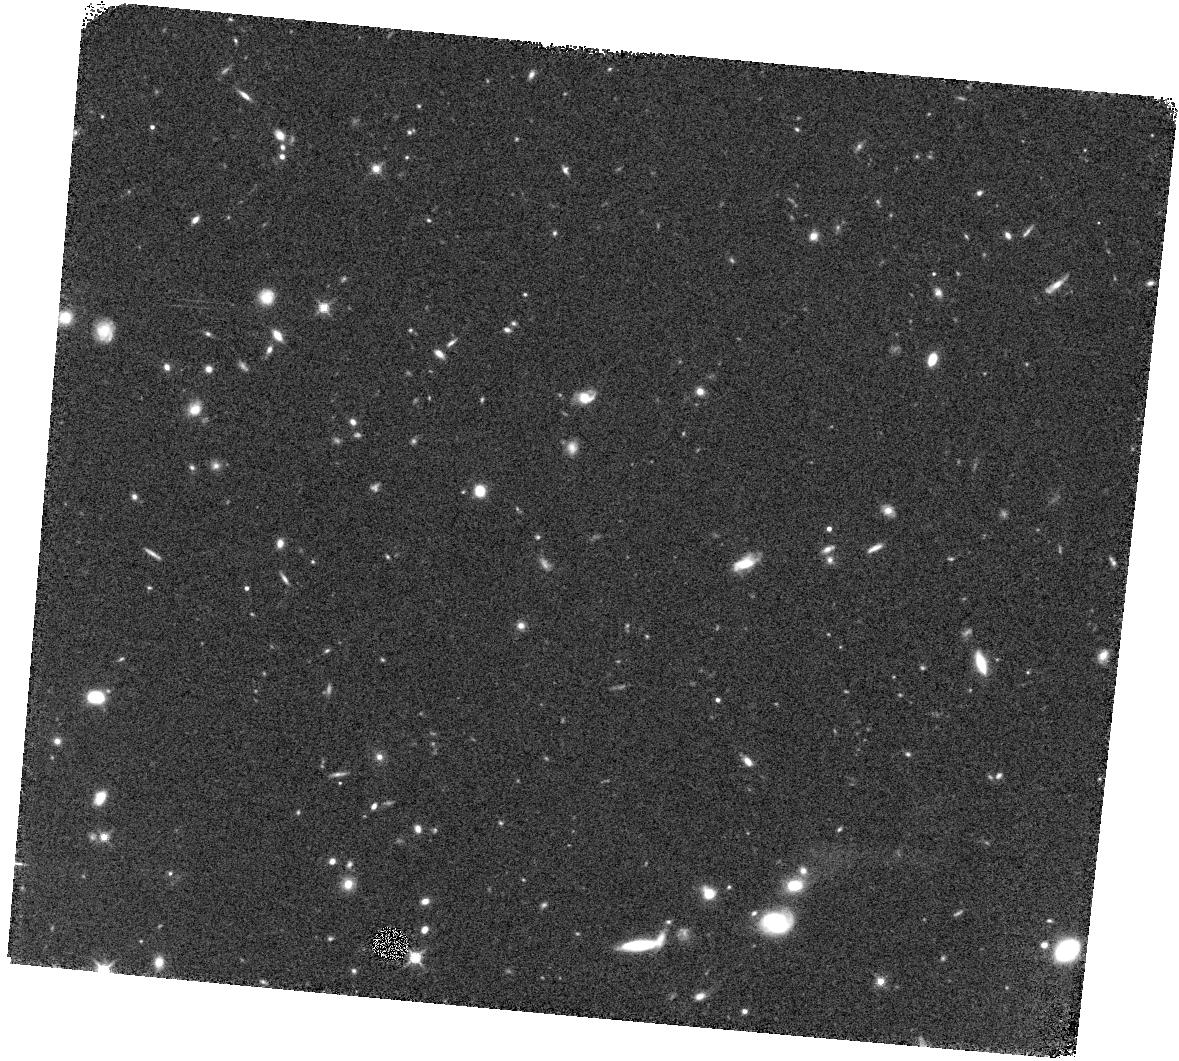
Target: AEGIS-25
Instrument: WFC3/IR
Filter: F140W
Exposure: 14 min
Observation ID: hst_12177_63_wfc3_ir_f140w_ibhj63

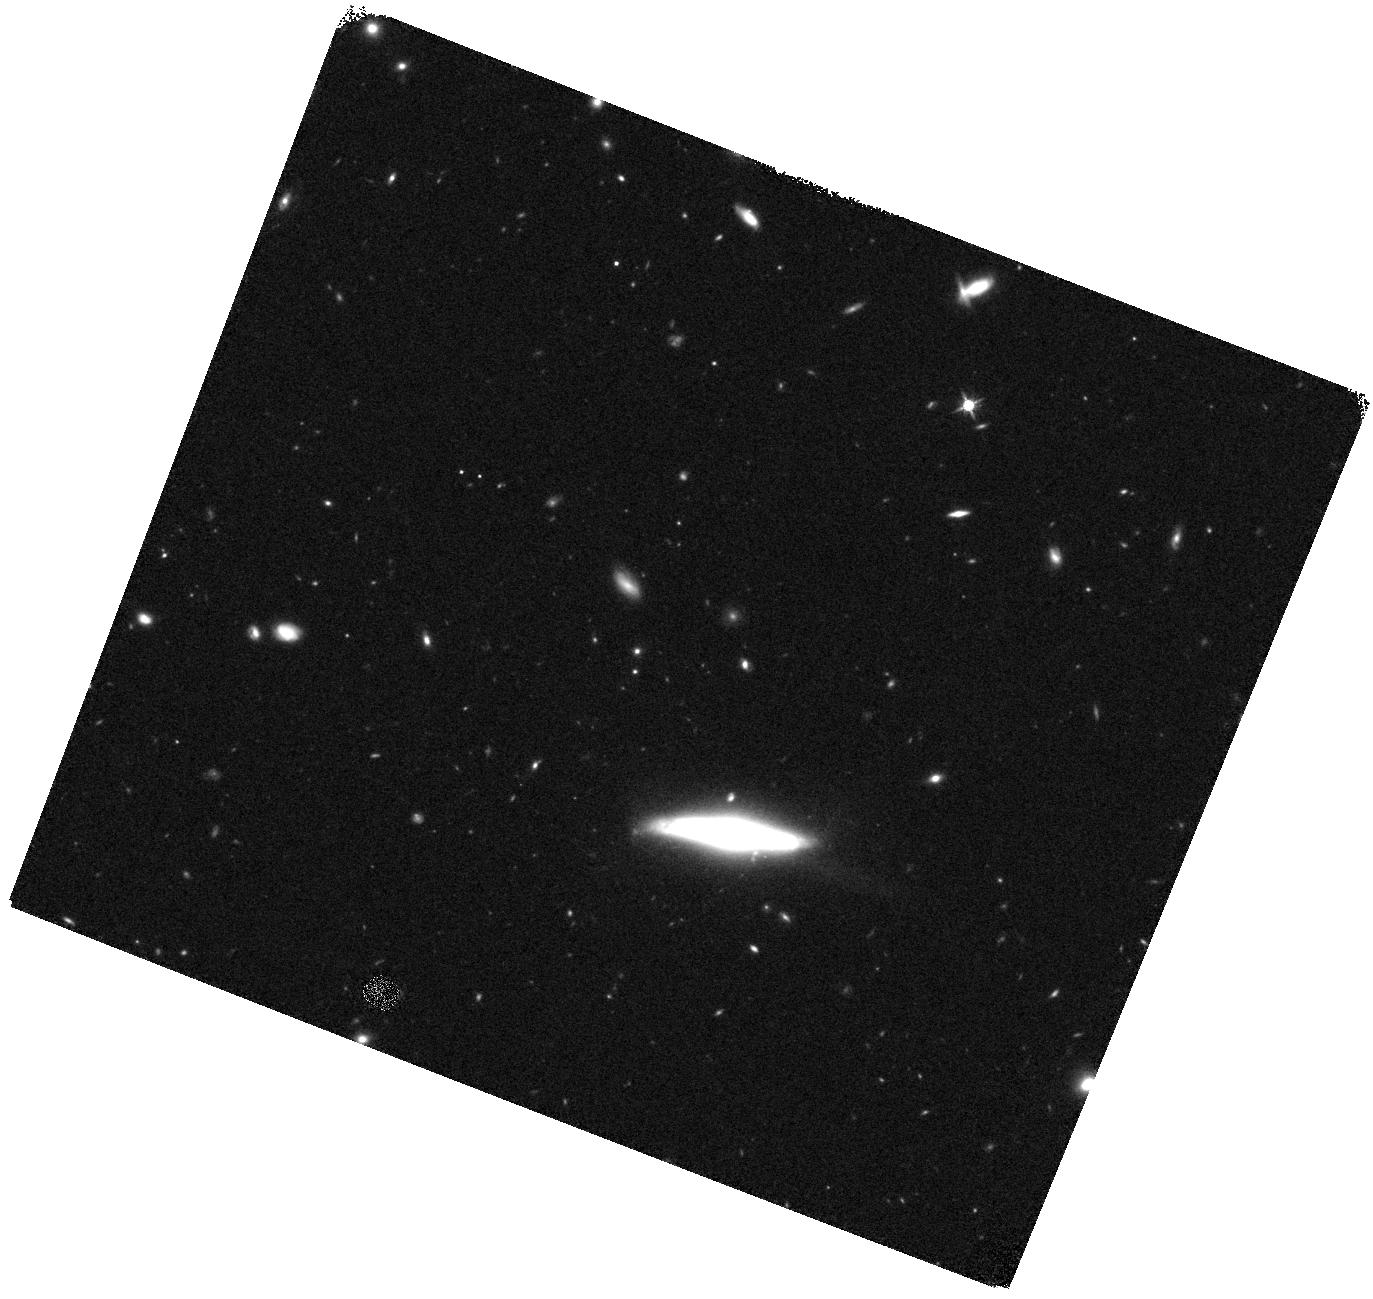
Target: GOODS-SOUTH-16
Instrument: WFC3/IR
Filter: F140W
Exposure: 14 min
Observation ID: hst_12177_16_wfc3_ir_f140w_ibhj16

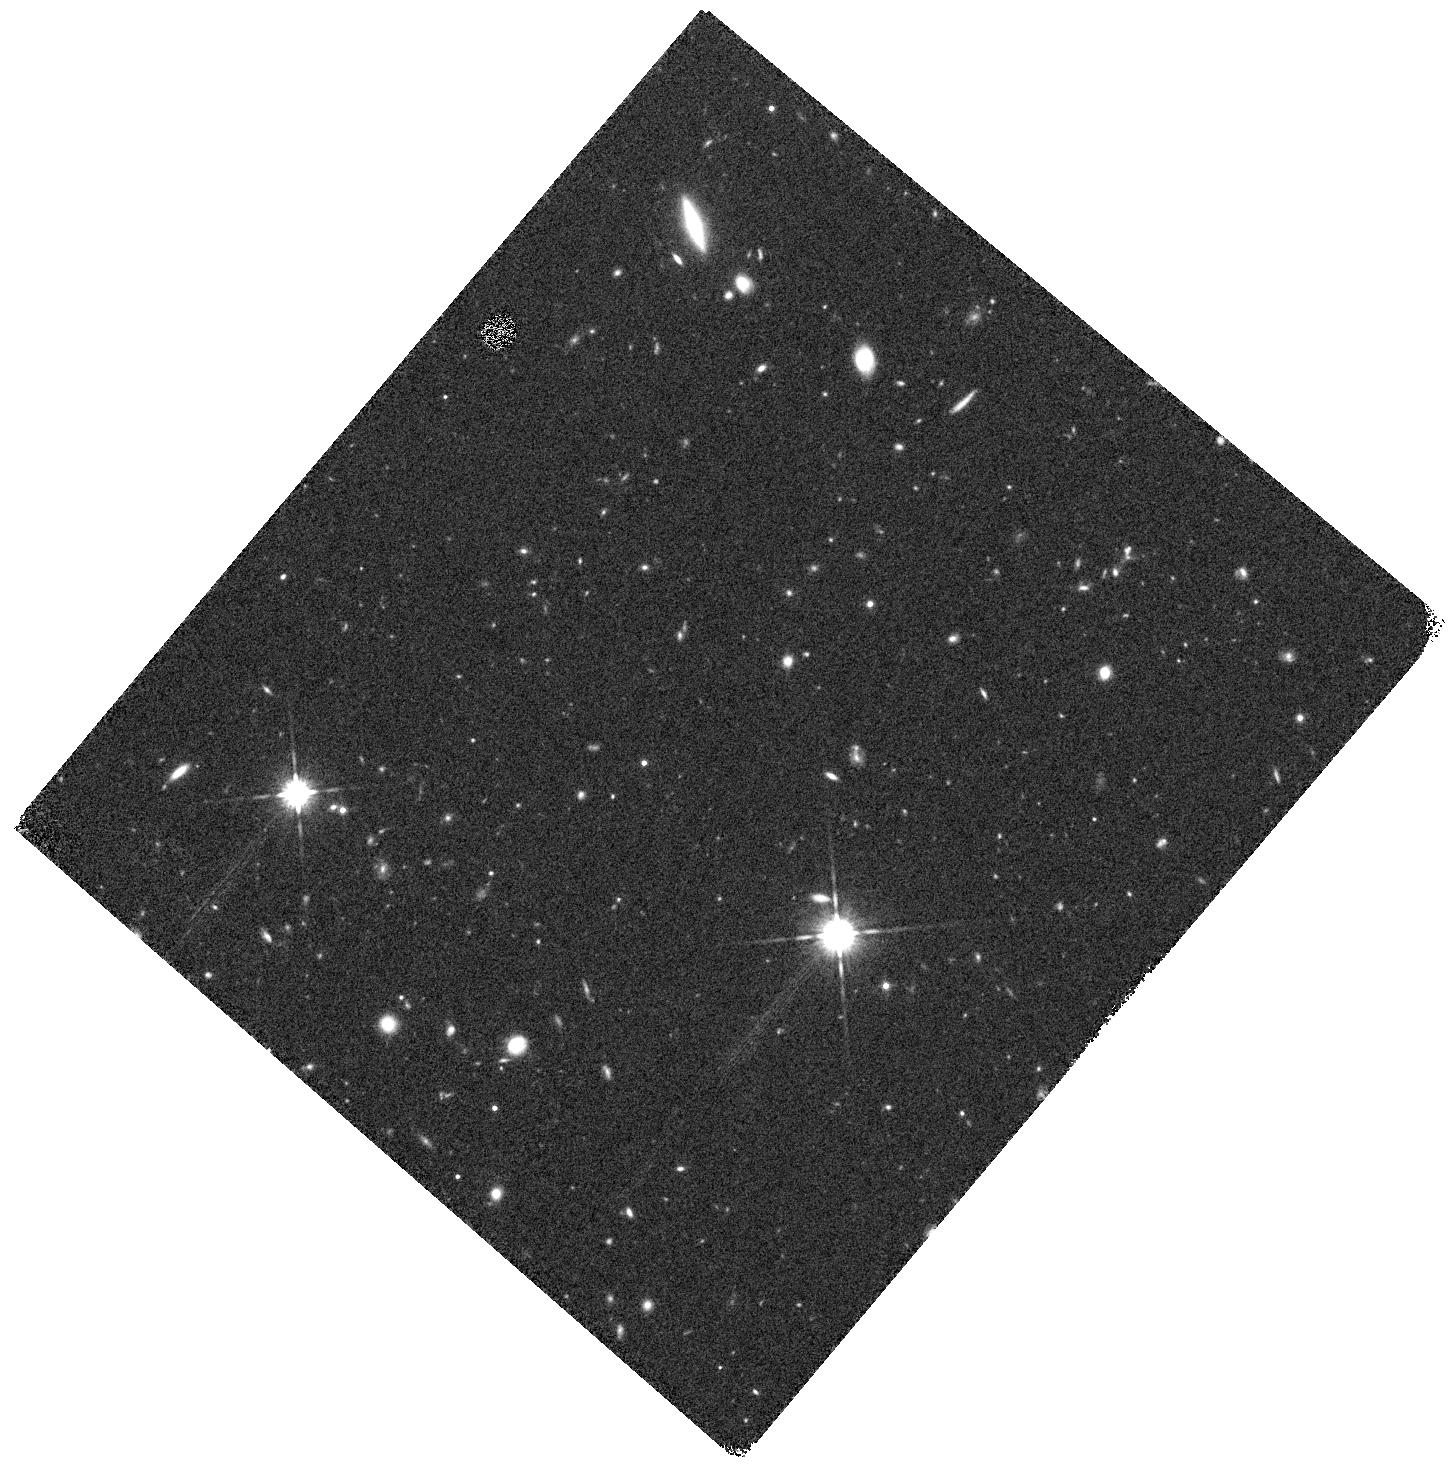
Target: AEGIS-10
Instrument: WFC3/IR
Filter: F140W
Exposure: 14 min
Observation ID: hst_12177_48_wfc3_ir_f140w_ibhj48

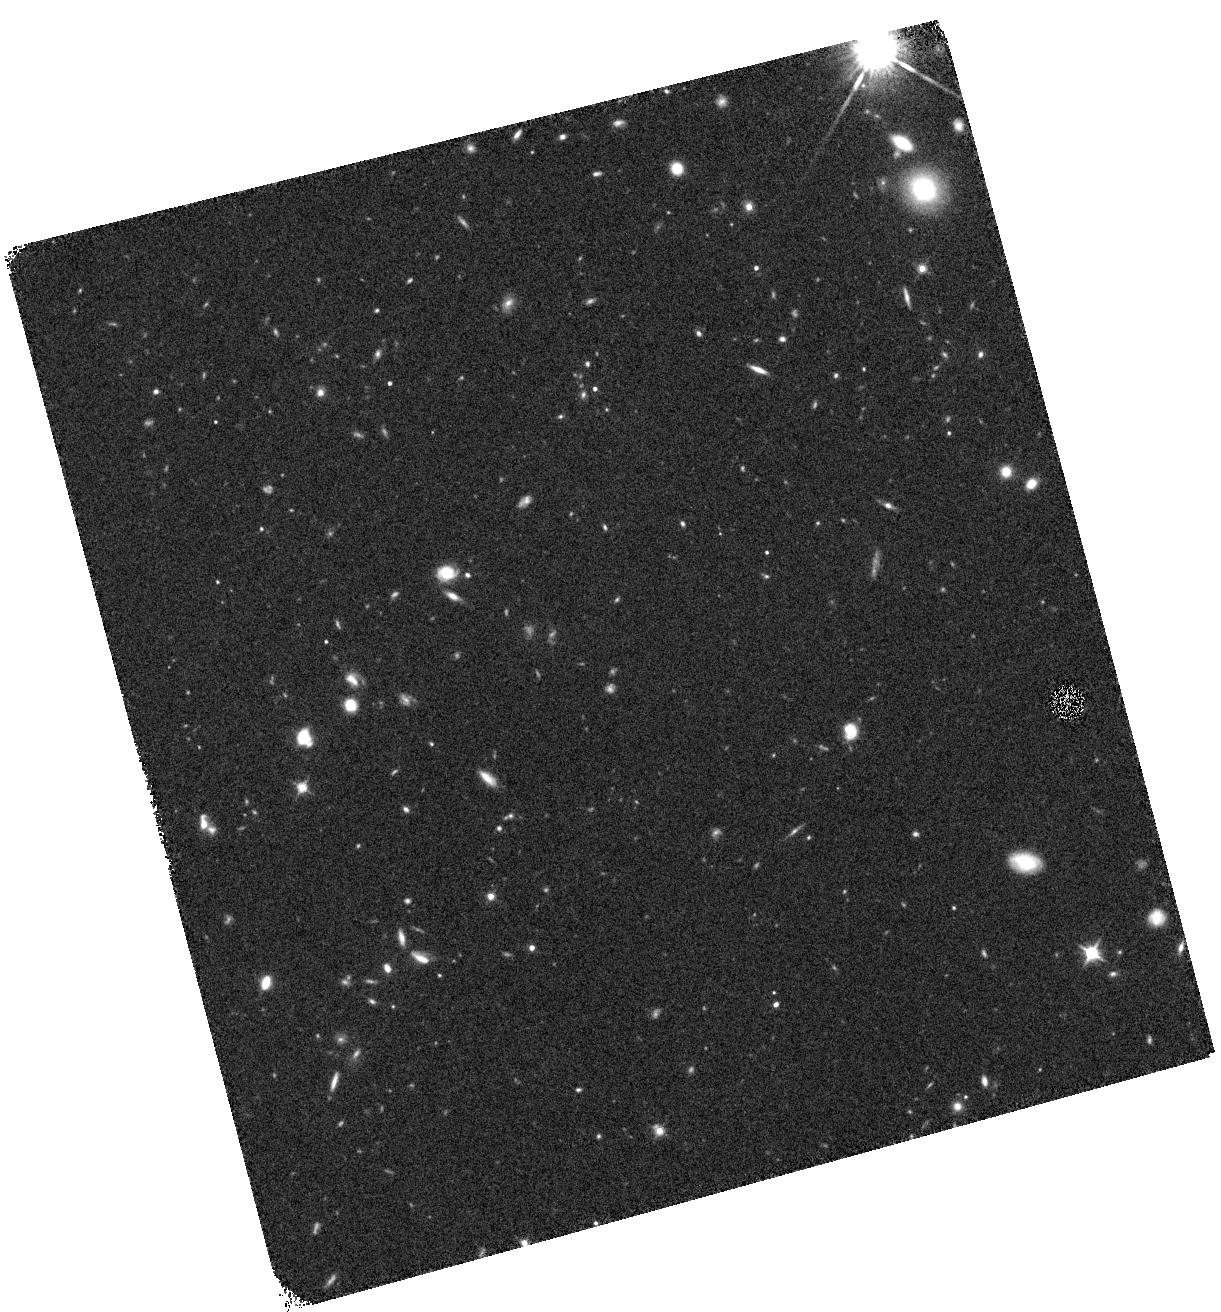
Target: AEGIS-4
Instrument: WFC3/IR
Filter: F140W
Exposure: 14 min
Observation ID: hst_12177_42_wfc3_ir_f140w_ibhj42

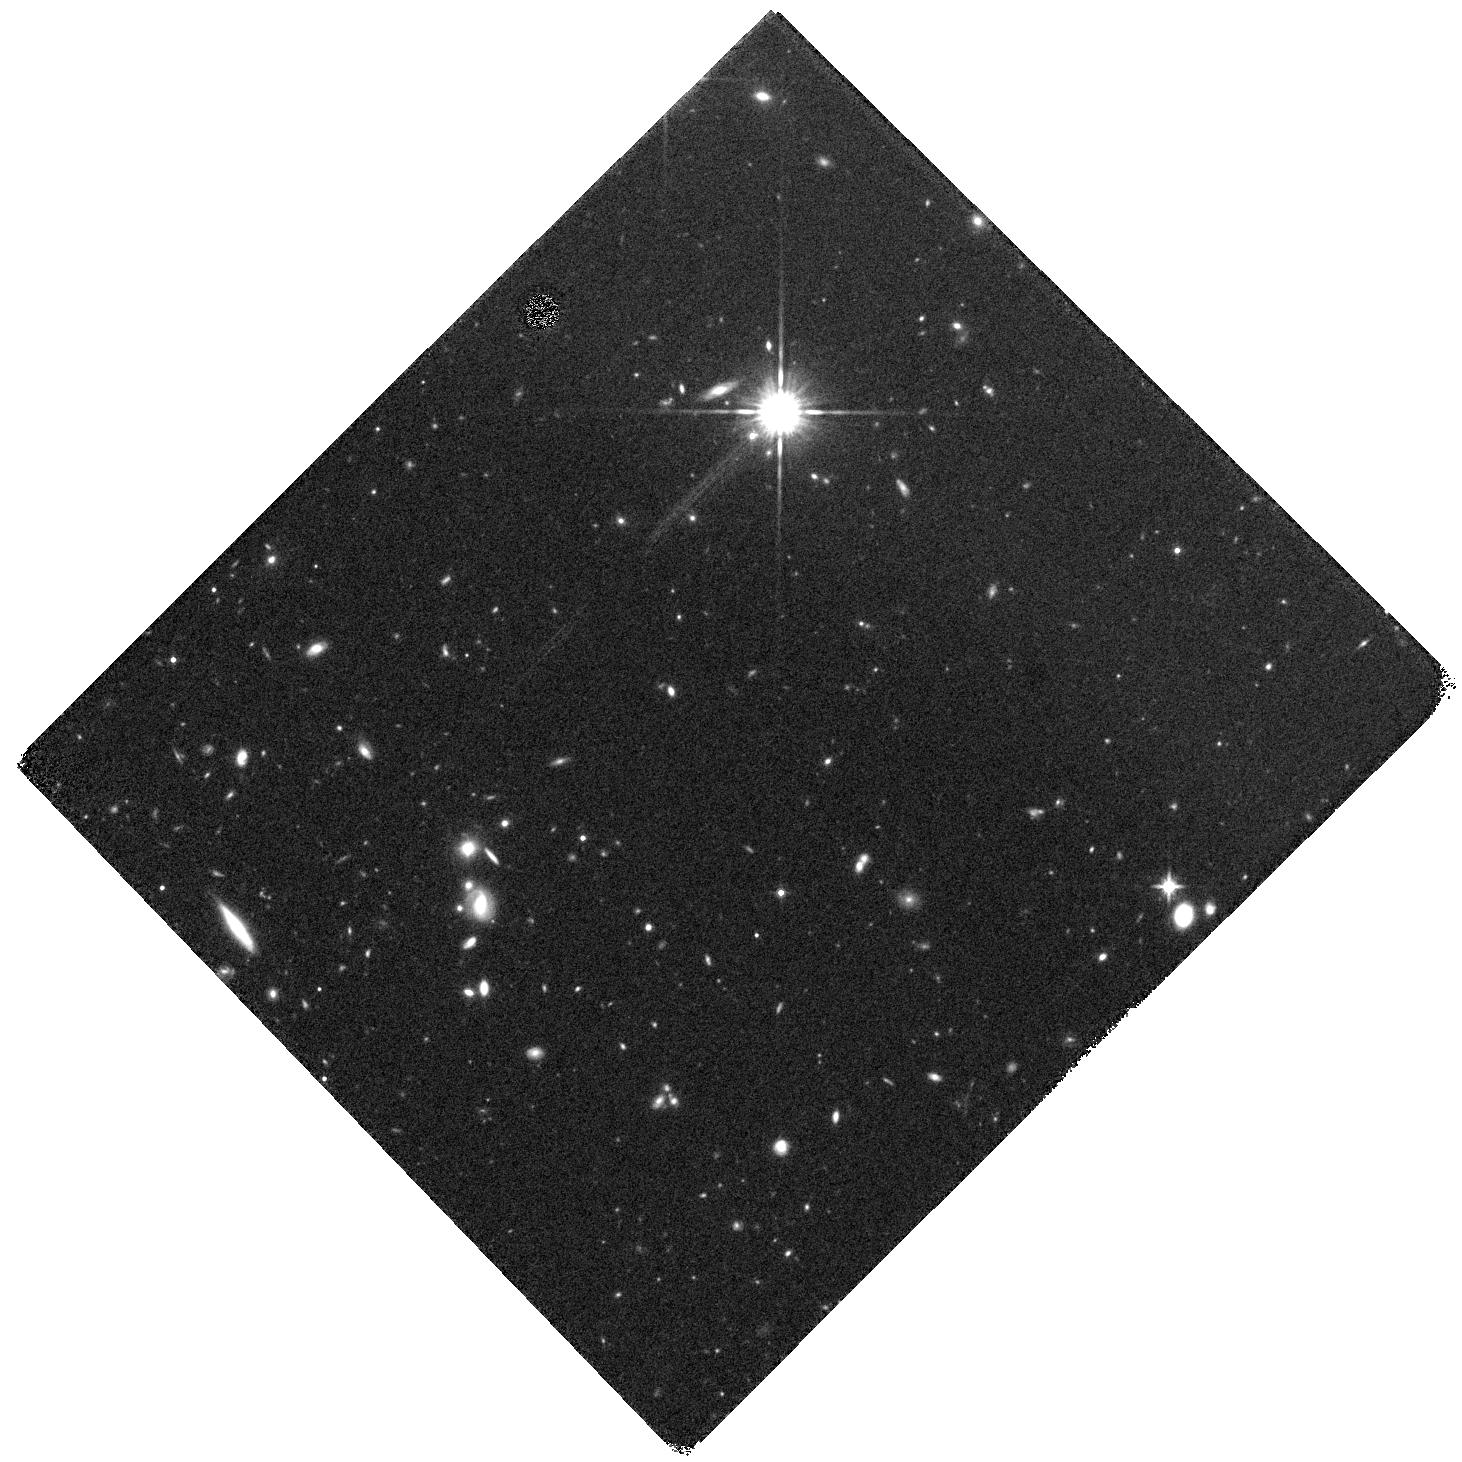
Target: AEGIS-7
Instrument: WFC3/IR
Filter: F140W
Exposure: 14 min
Observation ID: hst_12177_45_wfc3_ir_f140w_ibhj45

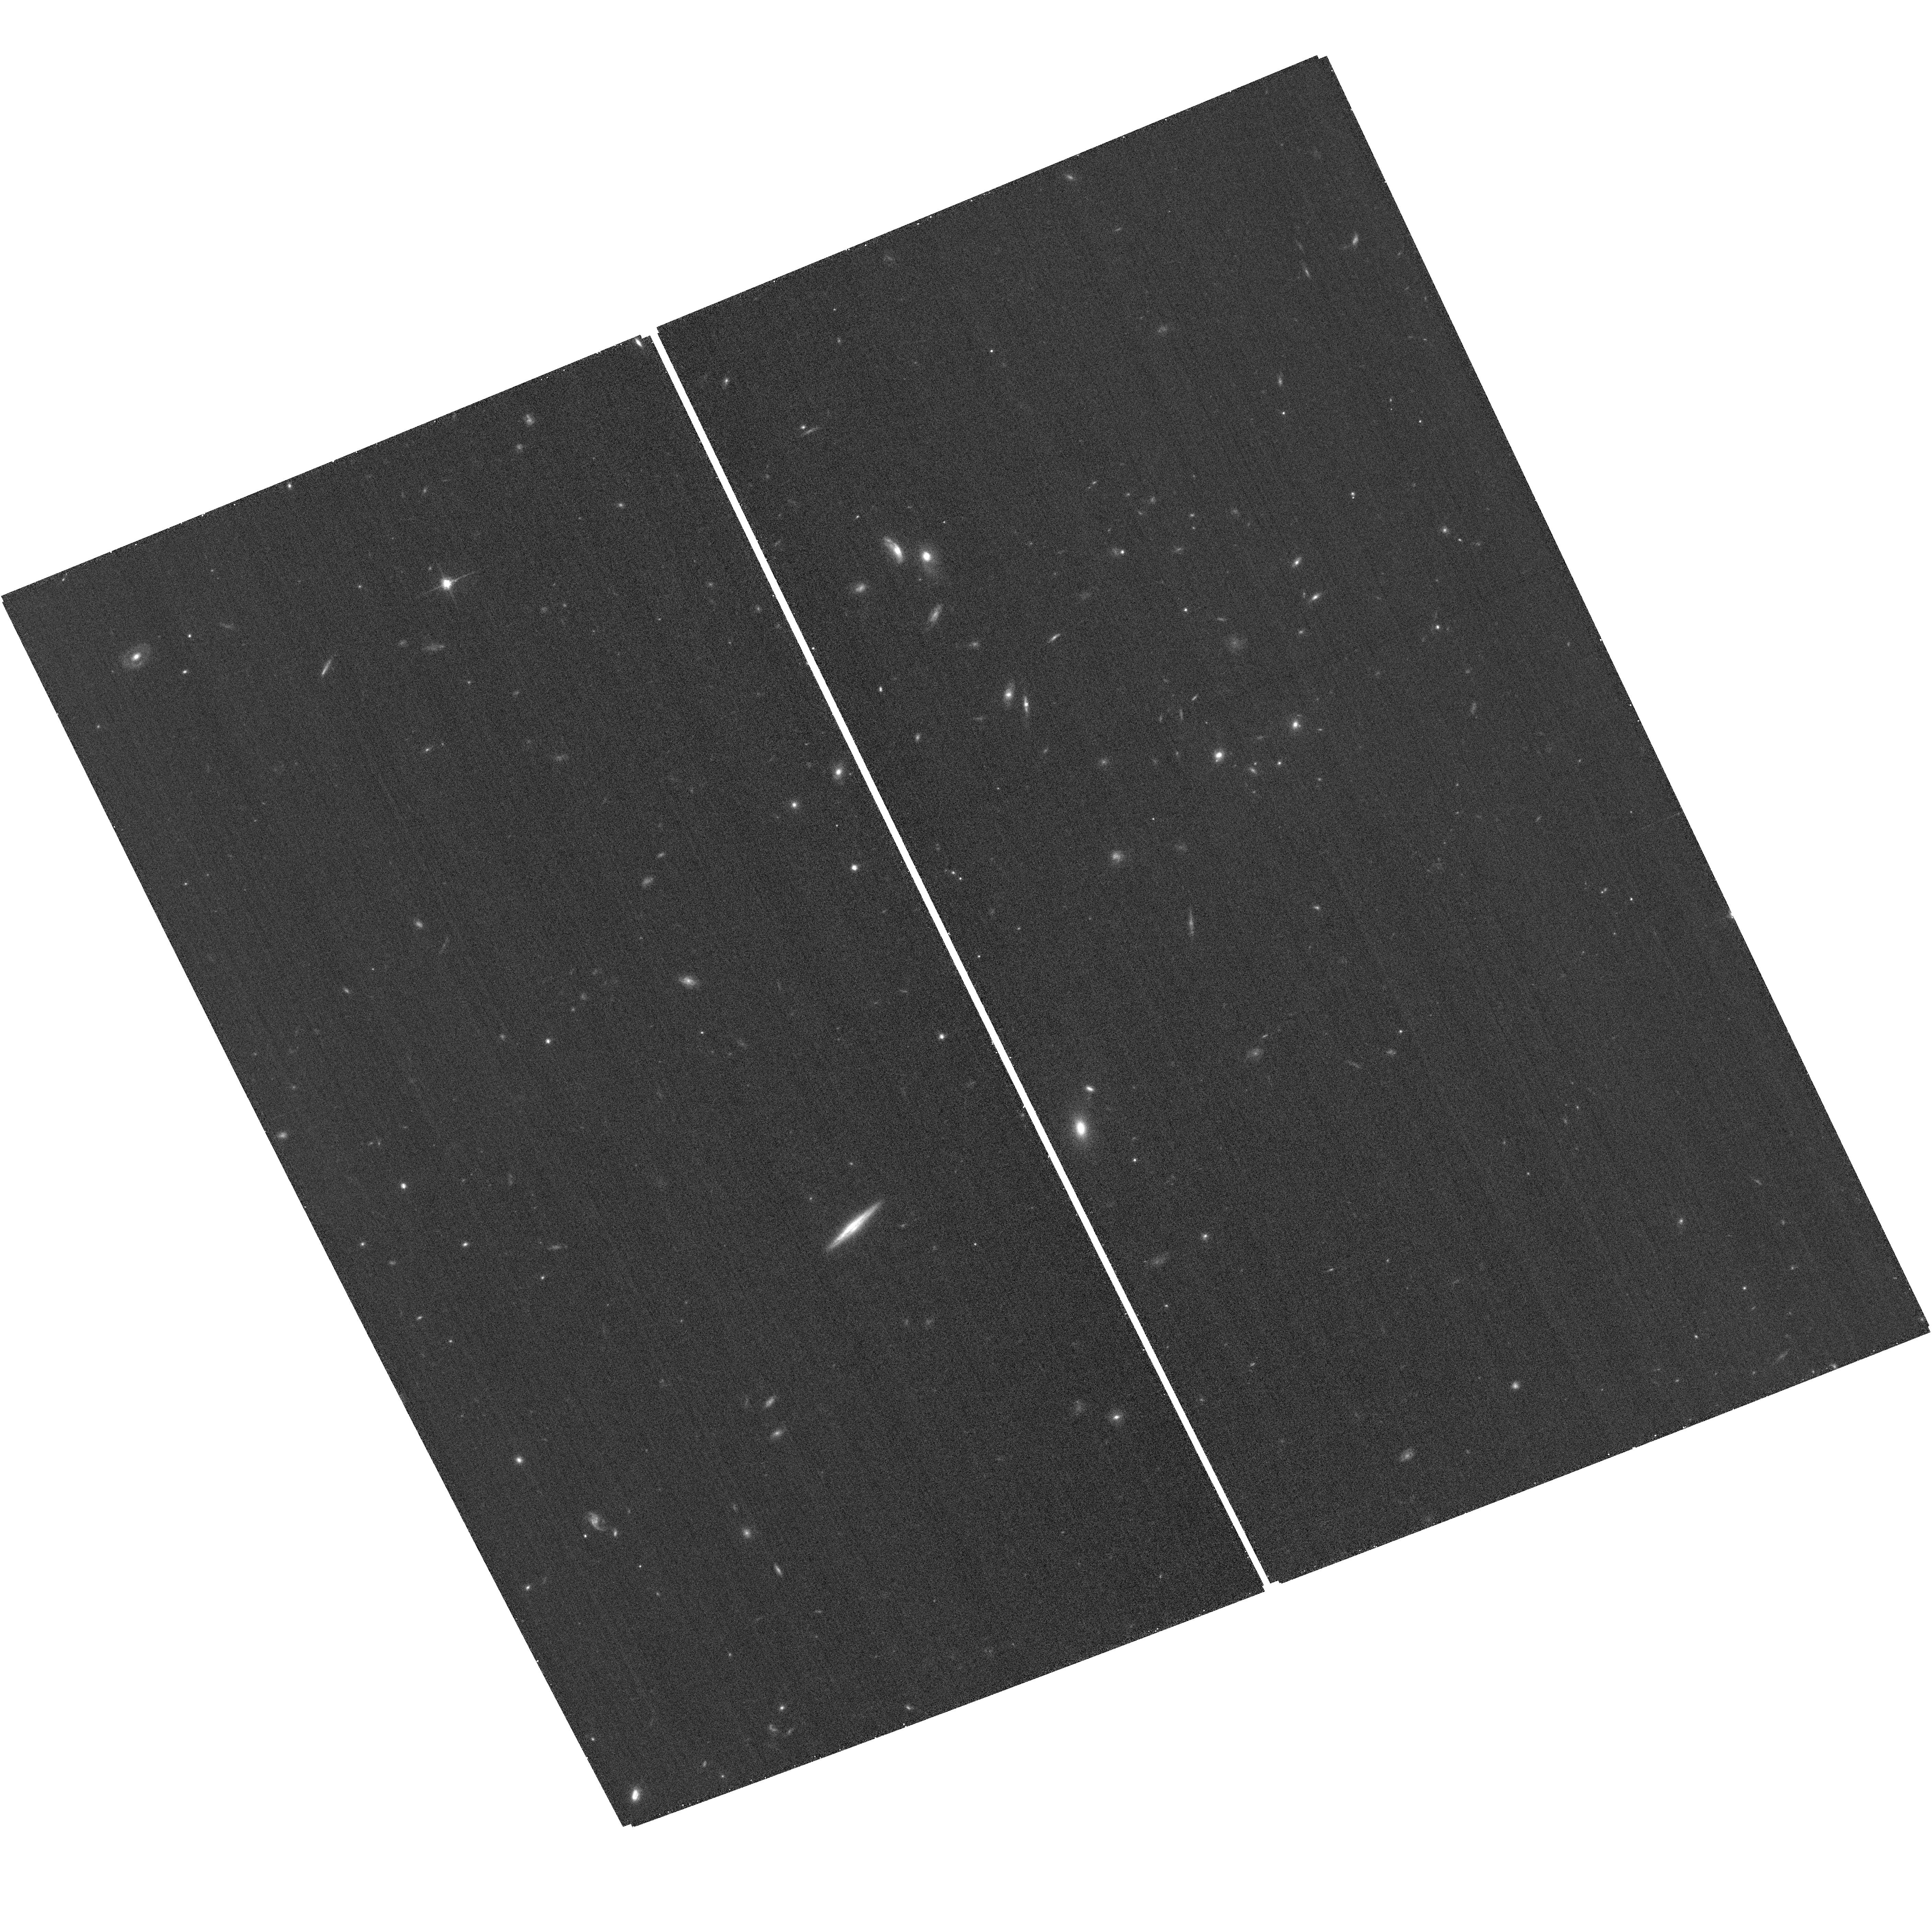
Target: field at RA 53.073°, Dec -27.840°
Instrument: ACS/WFC
Filter: F814W
Exposure: 8 min
Observation ID: hst_12177_15_acs_wfc_f814w_jbhj15

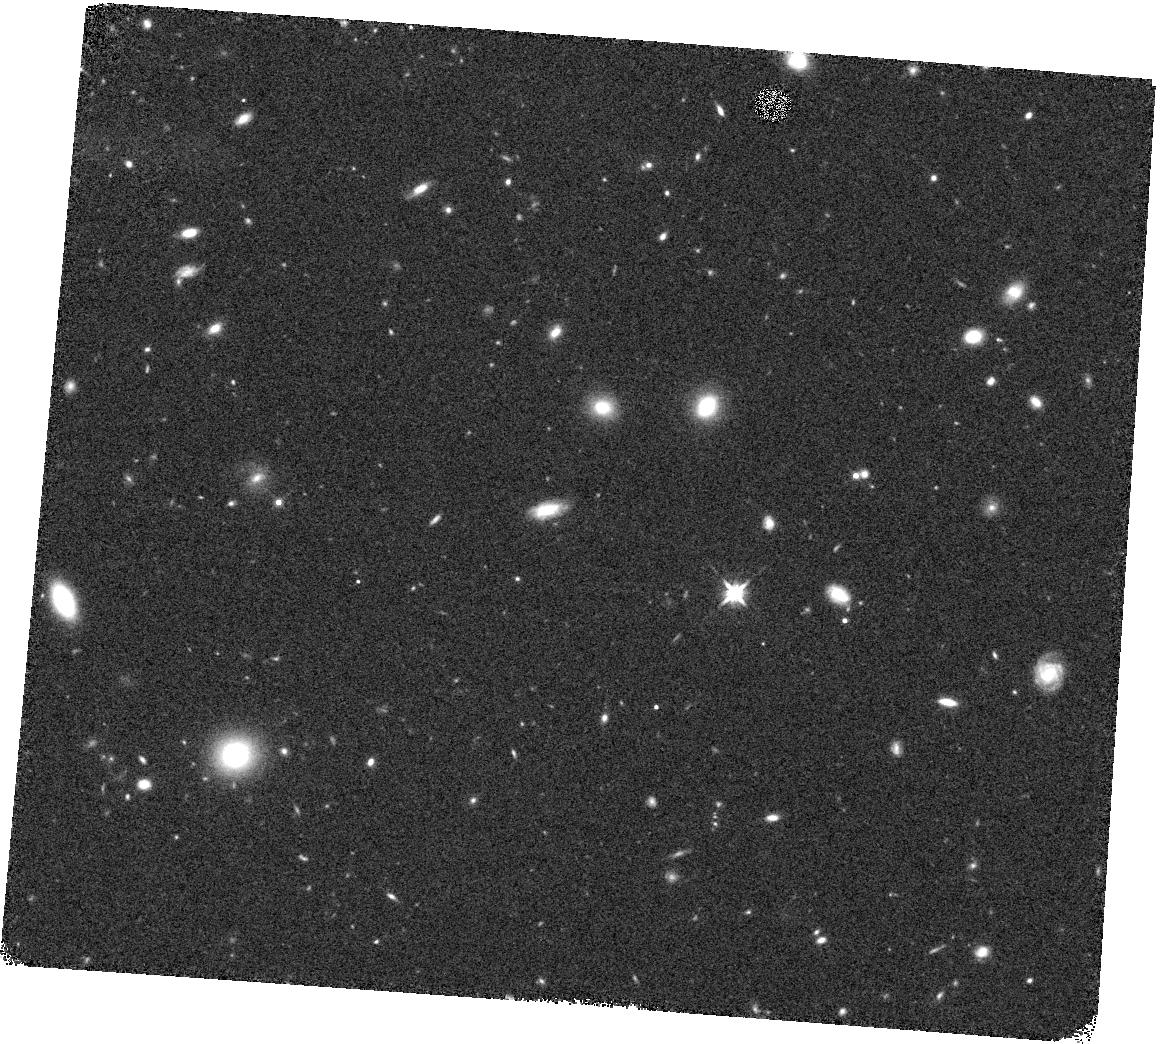
Target: GOODS-SOUTH-18
Instrument: WFC3/IR
Filter: F140W
Exposure: 14 min
Observation ID: hst_12177_18_wfc3_ir_f140w_ibhj18

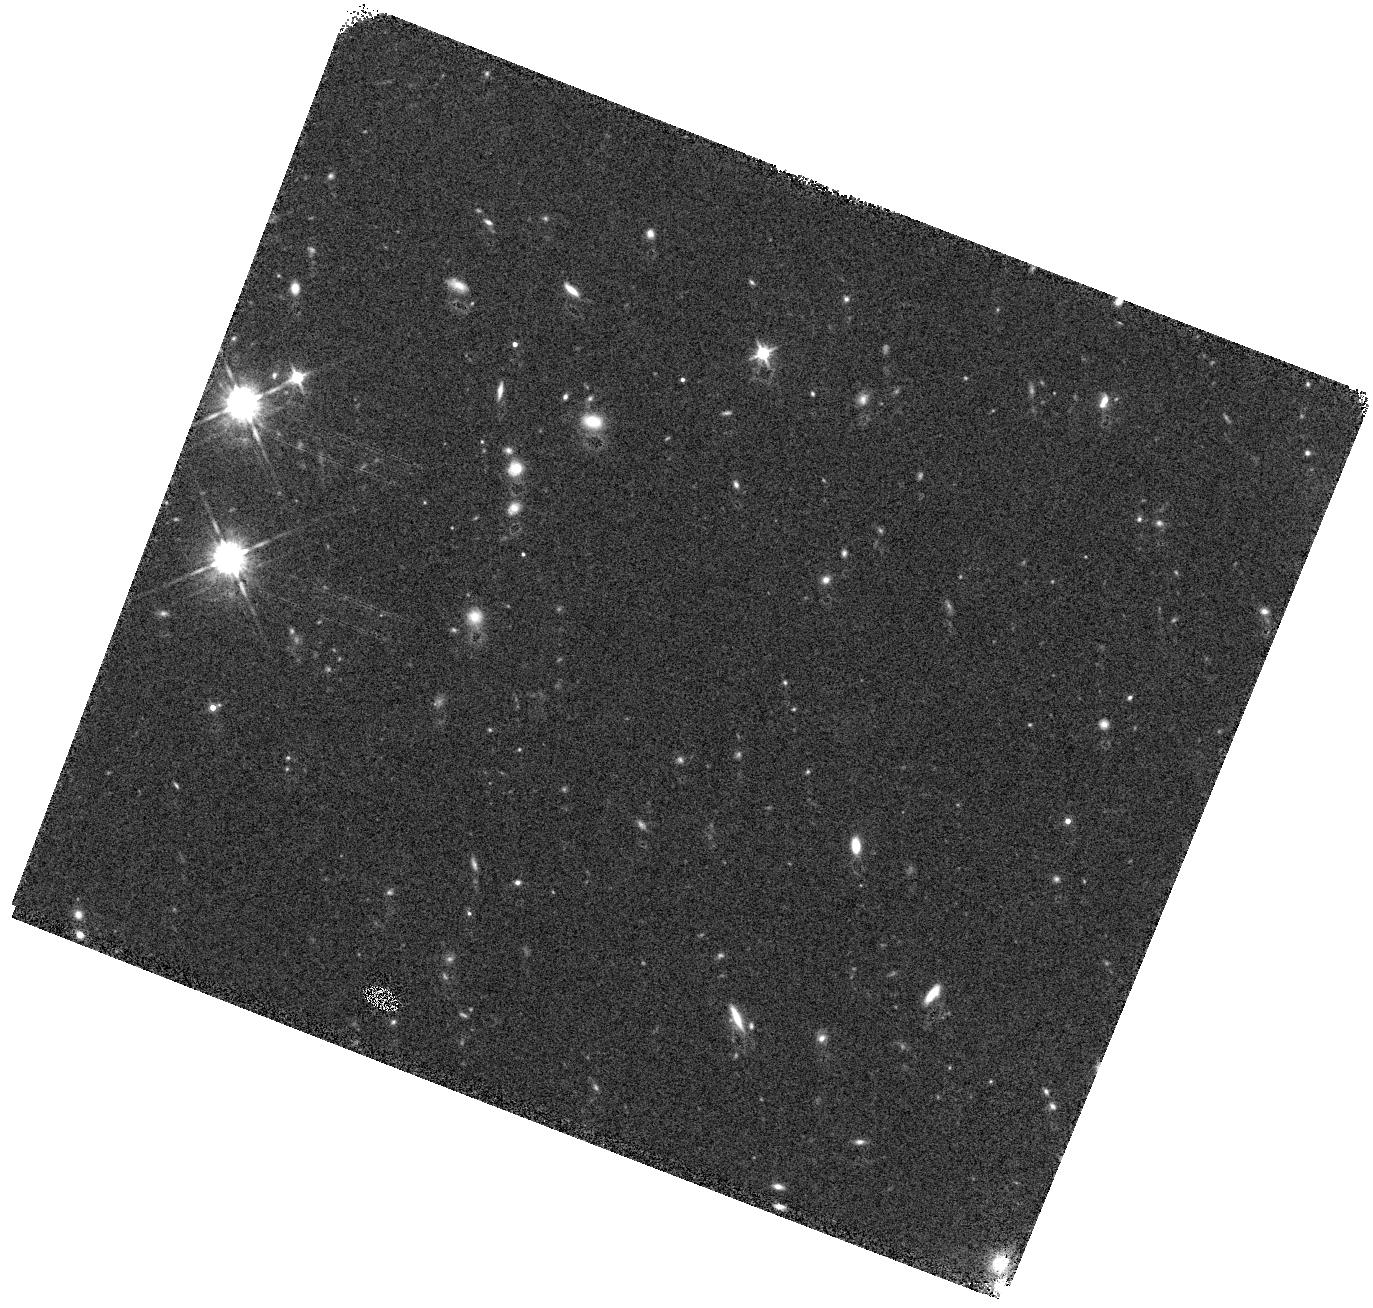
Target: GOODS-SOUTH-6
Instrument: WFC3/IR
Filter: F140W
Exposure: 14 min
Observation ID: hst_12177_06_wfc3_ir_f140w_ibhj06

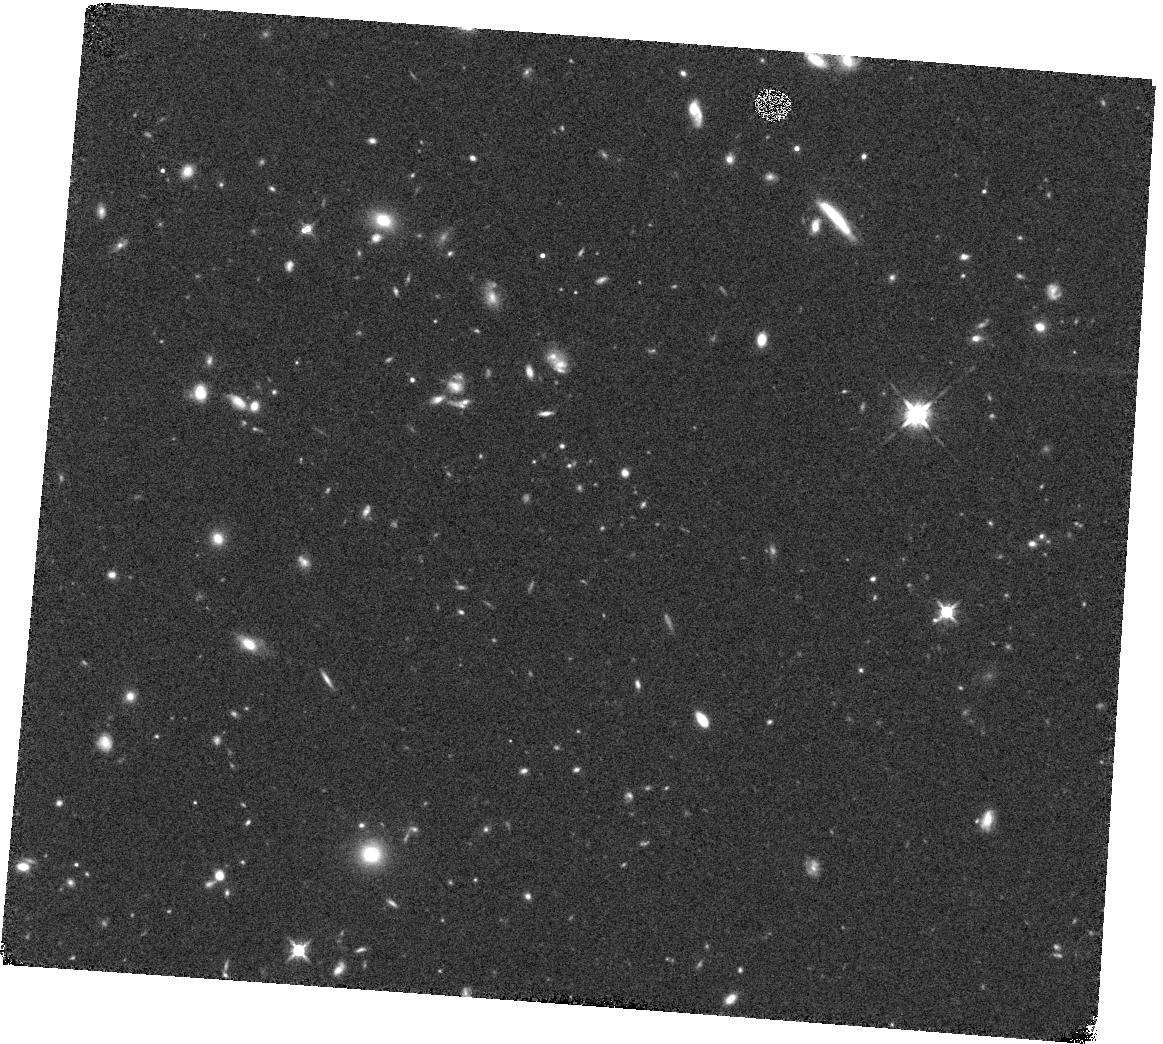
Target: GOODS-SOUTH-32
Instrument: WFC3/IR
Filter: F140W
Exposure: 14 min
Observation ID: hst_12177_32_wfc3_ir_f140w_ibhj32

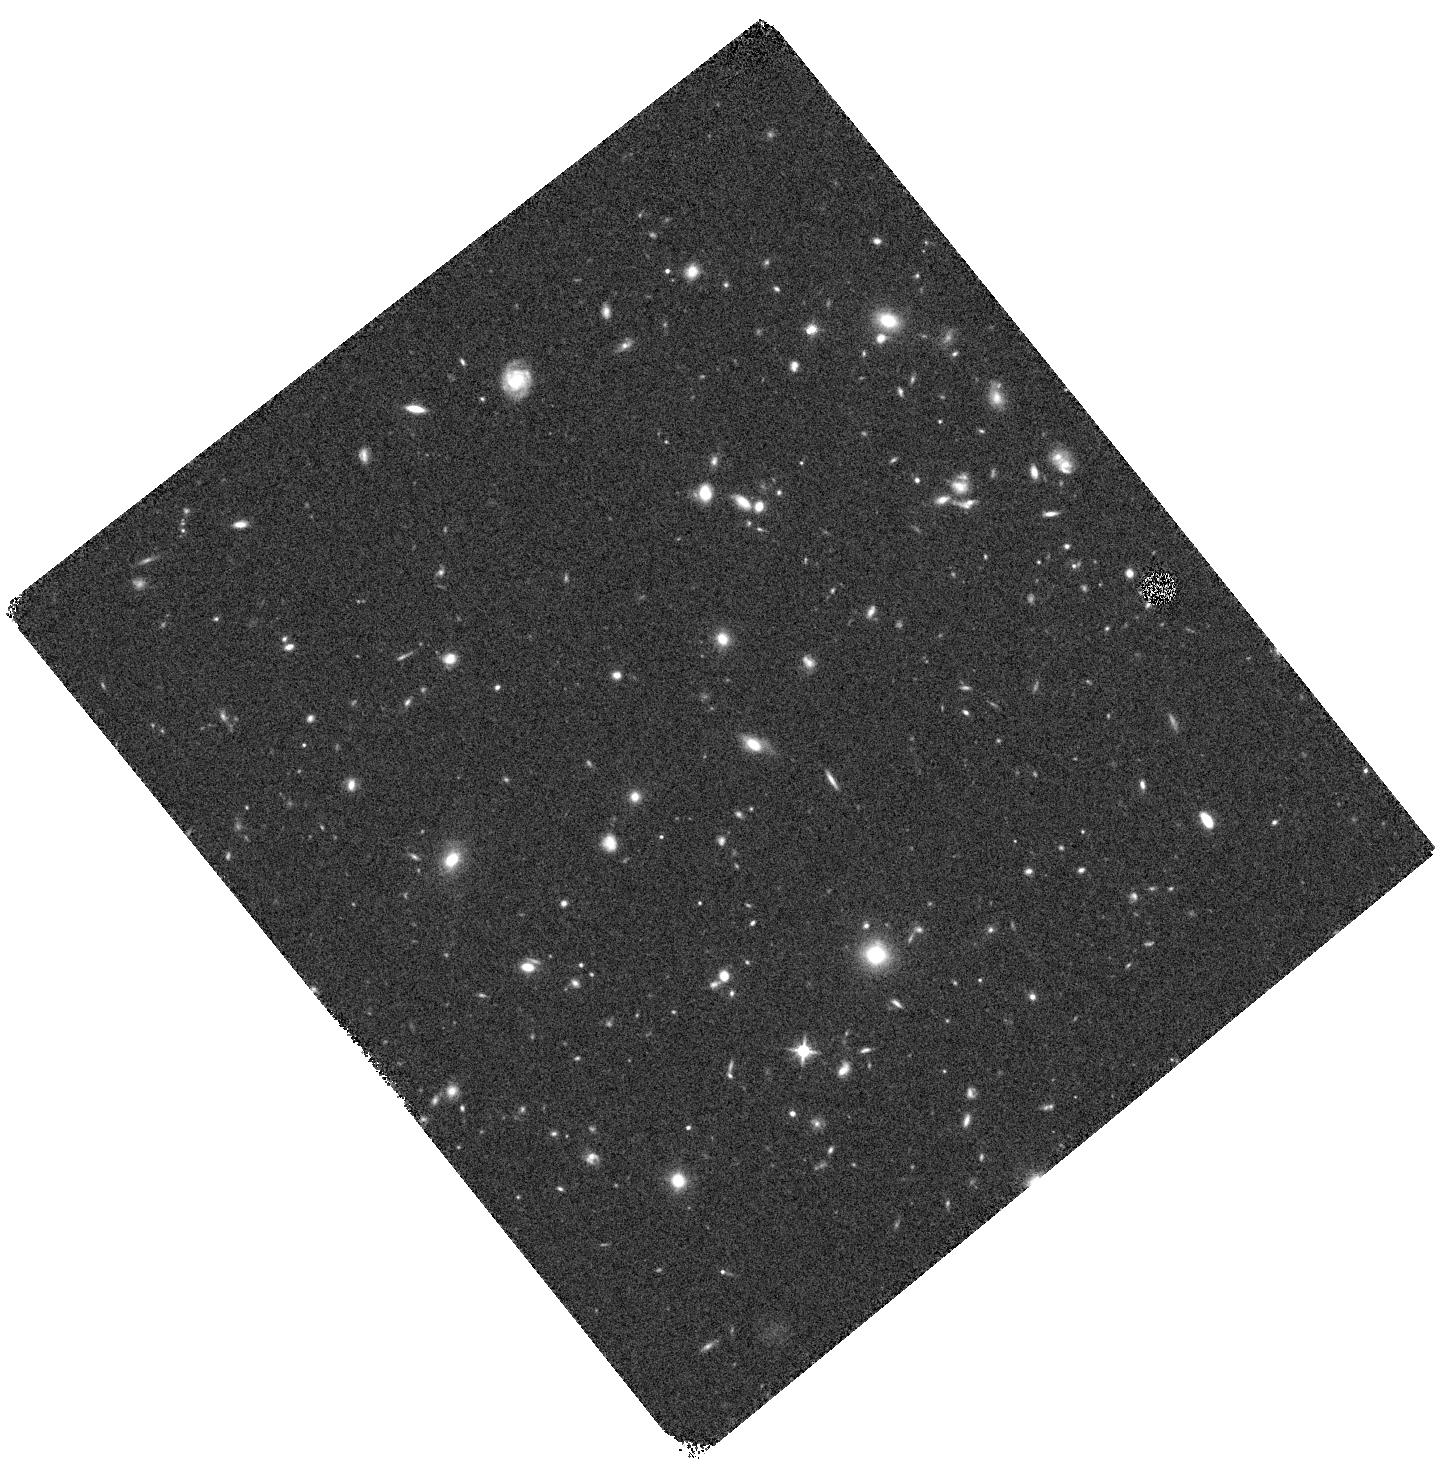
Target: GOODS-SOUTH-38
Instrument: WFC3/IR
Filter: F140W
Exposure: 14 min
Observation ID: hst_12177_38_wfc3_ir_f140w_ibhj38

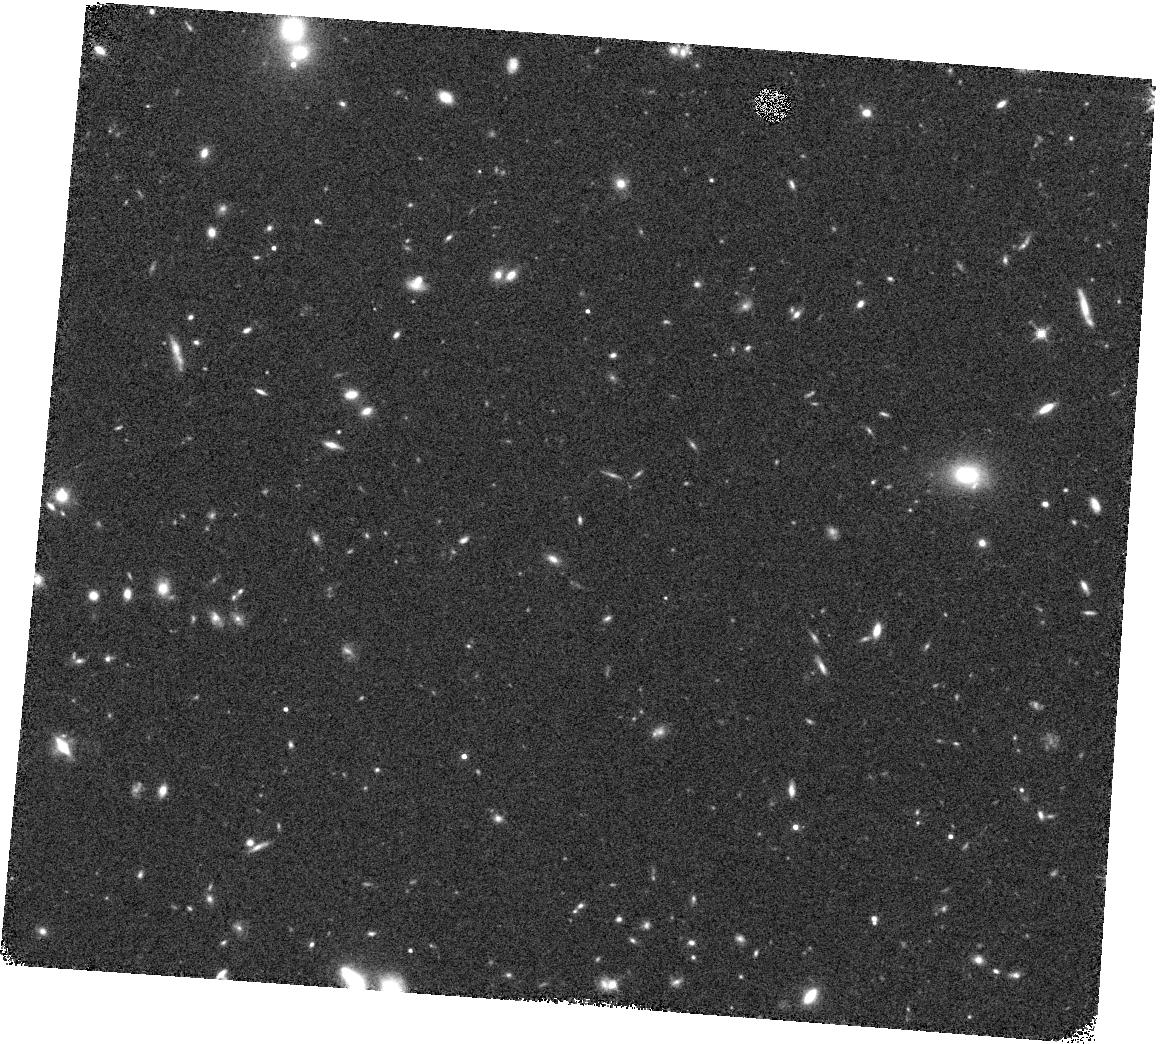
Target: GOODS-SOUTH-2
Instrument: WFC3/IR
Filter: F140W
Exposure: 14 min
Observation ID: hst_12177_02_wfc3_ir_f140w_ibhj02

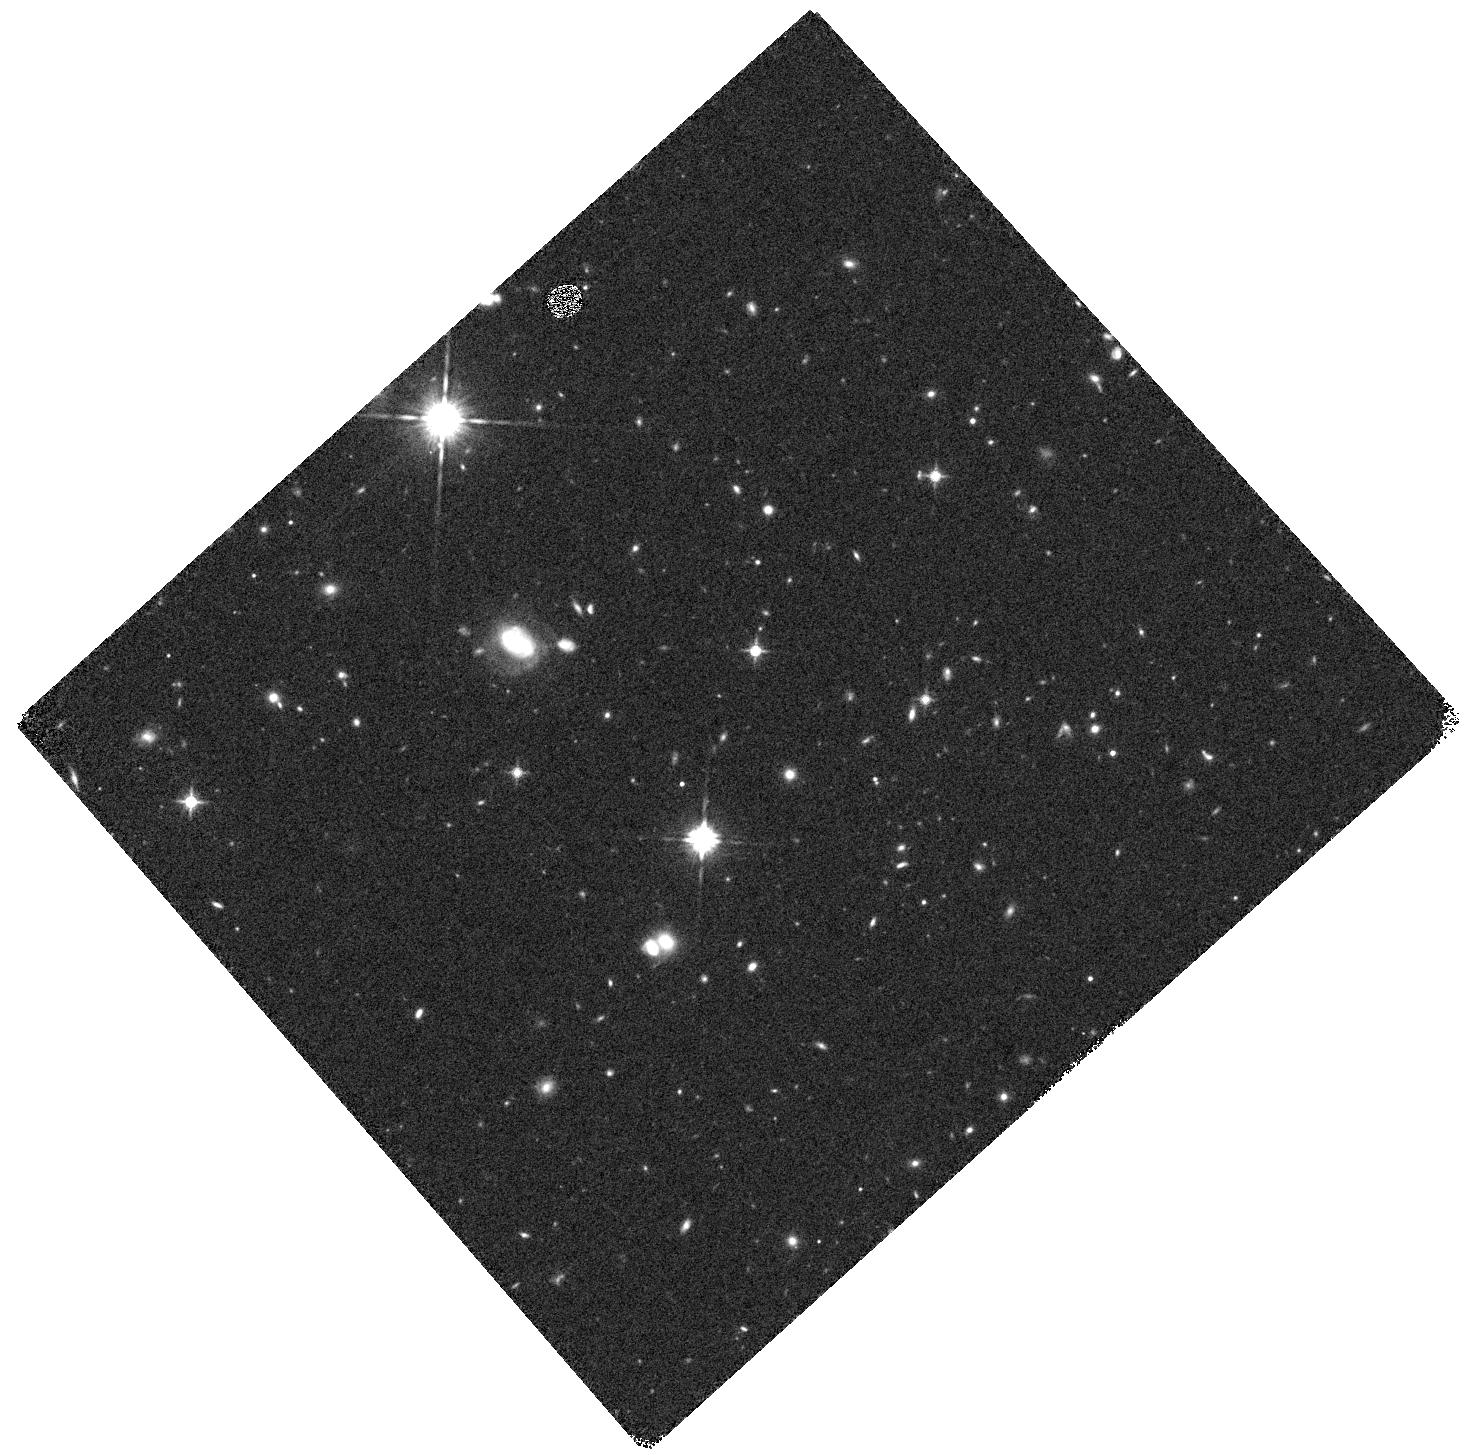
Target: GOODS-SOUTH-1
Instrument: WFC3/IR
Filter: F140W
Exposure: 14 min
Observation ID: hst_12177_01_wfc3_ir_f140w_ibhj01

3D-HST: A Spectroscopic Galaxy Evolution Treasury (PI: van Dokkum, Pieter)

The Hubble Space Telescope has given us a dazzling imaging legacy, which has enabled us to establish a broad picture across cosmic epochs of how galaxies came to be. Here we propose to extend this legacy with 3D-HST, a peerless near-IR spectroscopic program for studying the physical processes that shape galaxies in the distant Universe. Ground-based optical spectroscopy has provided redshifts of large numbers of UV-bright Lyman break galaxies, but they make up only a fraction of the general galaxy population at z>1. 3D-HST will provide rest-frame optical spectra for a complete sample of ~9000 galaxies at 1<z<3.5, when ~60% of all star formation took place, the number density of quasars peaked, the first galaxies stopped forming stars, and the structural regularity that we see in galaxies today must have emerged. The proposed rest-frame optical spectra not only provide redshifts but also spatially-resolved maps of well-calibrated diagnostics of star formation, stellar age, metallicity, stellar mass-to-light ratio and AGN activity, diagnostics that are completely inaccessible otherwise. Combined with already planned WFC3 imaging, the spectra track the emergence and growth of disks and bulges, identify the processes responsible for shutting off star formation in galaxies, and determine the roles of mergers and the larger environment in the shaping of today's galaxies. The survey also has immense legacy value as it provides spectra for all objects in the target fields: 3D-HST should reveal faint quasars at z~7-8 and identify the first spectroscopically-confirmed galaxies at z~9. We waive all proprietary rights and also commit to making the extracted spectra, redshifts, and other derived quantities publicly available. The survey area will cover most of the Faber et al. MCT imaging area, leveraging this 912-orbit WFC3 imaging investment and greatly enhancing the scientific returns from that program. The combination of the two surveys will provide the definitive imaging and spectroscopic dataset for studies of the distant Universe until JWST.